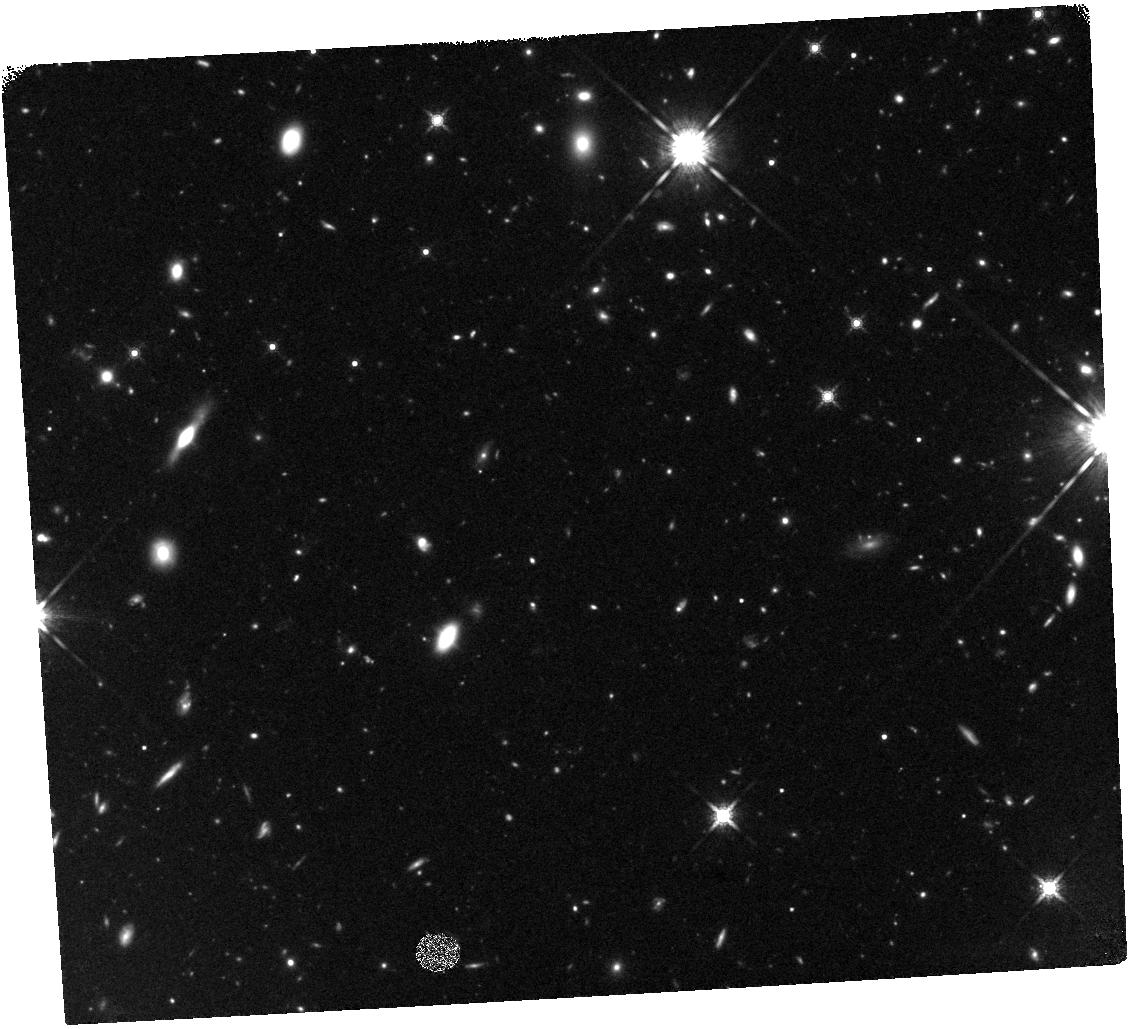
Target: HERMES-FLS03. Instrument: WFC3/IR. Filter: F160W. Exposure: 47 min. Observation ID: hst_13045_01_wfc3_ir_f160w_ibyi01

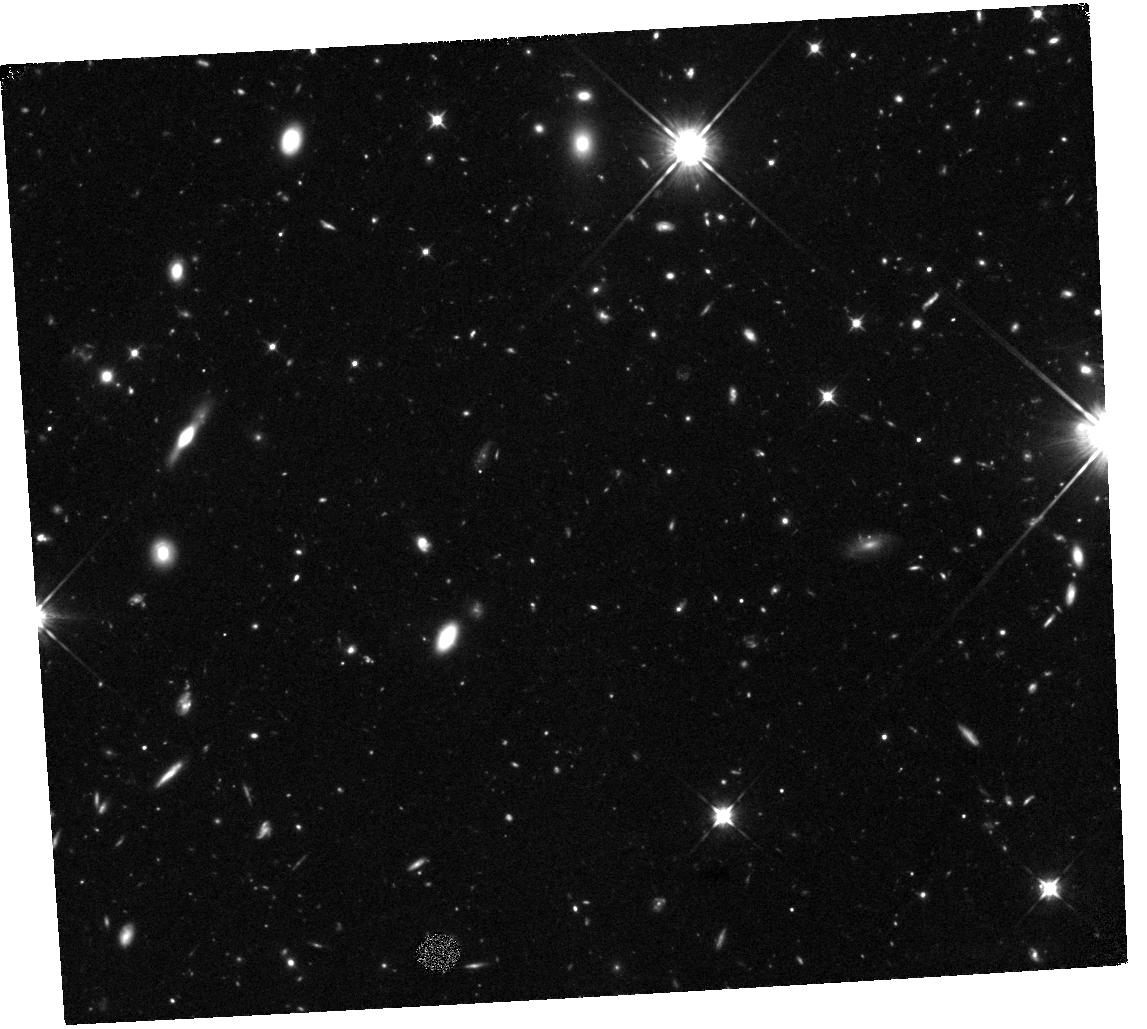
Target: HERMES-FLS03. Instrument: WFC3/IR. Filter: F105W. Exposure: 1.4 h. Observation ID: hst_13045_01_wfc3_ir_f105w_ibyi01

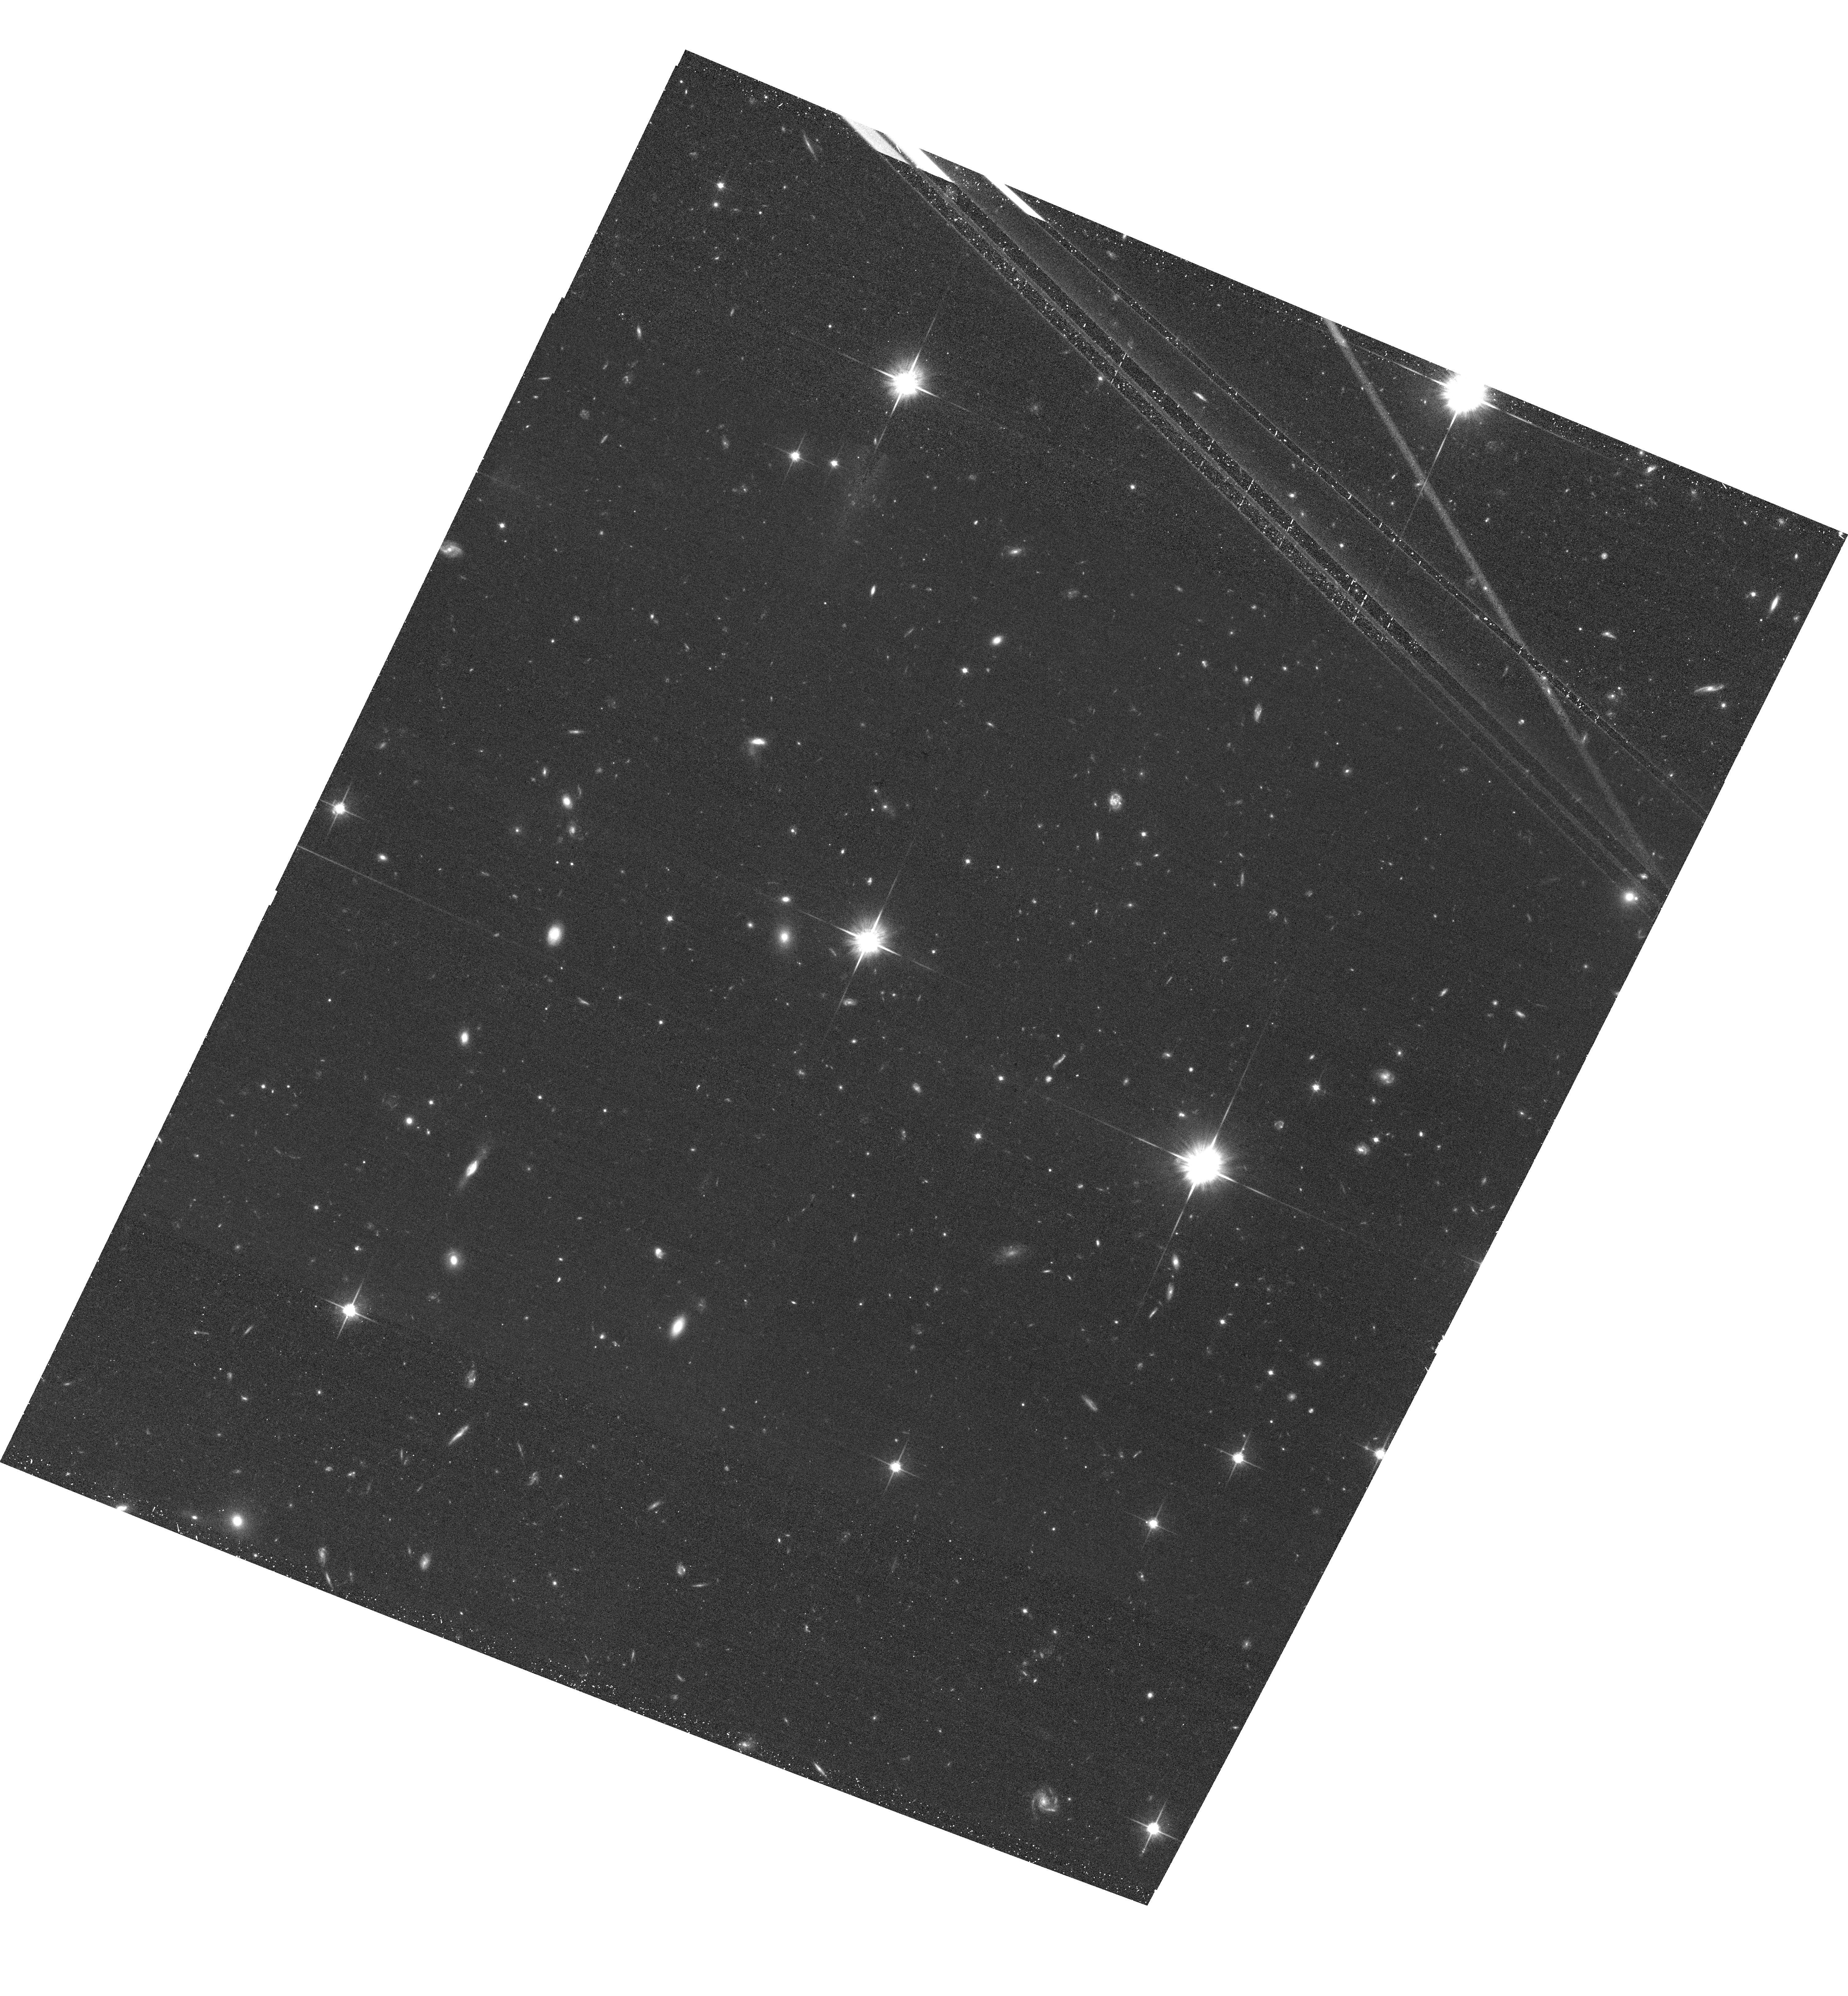
Target: HERMES-FLS03. Instrument: ACS/WFC. Filter: F814W. Exposure: 37 min. Observation ID: hst_13045_02_acs_wfc_f814w_jbyi02

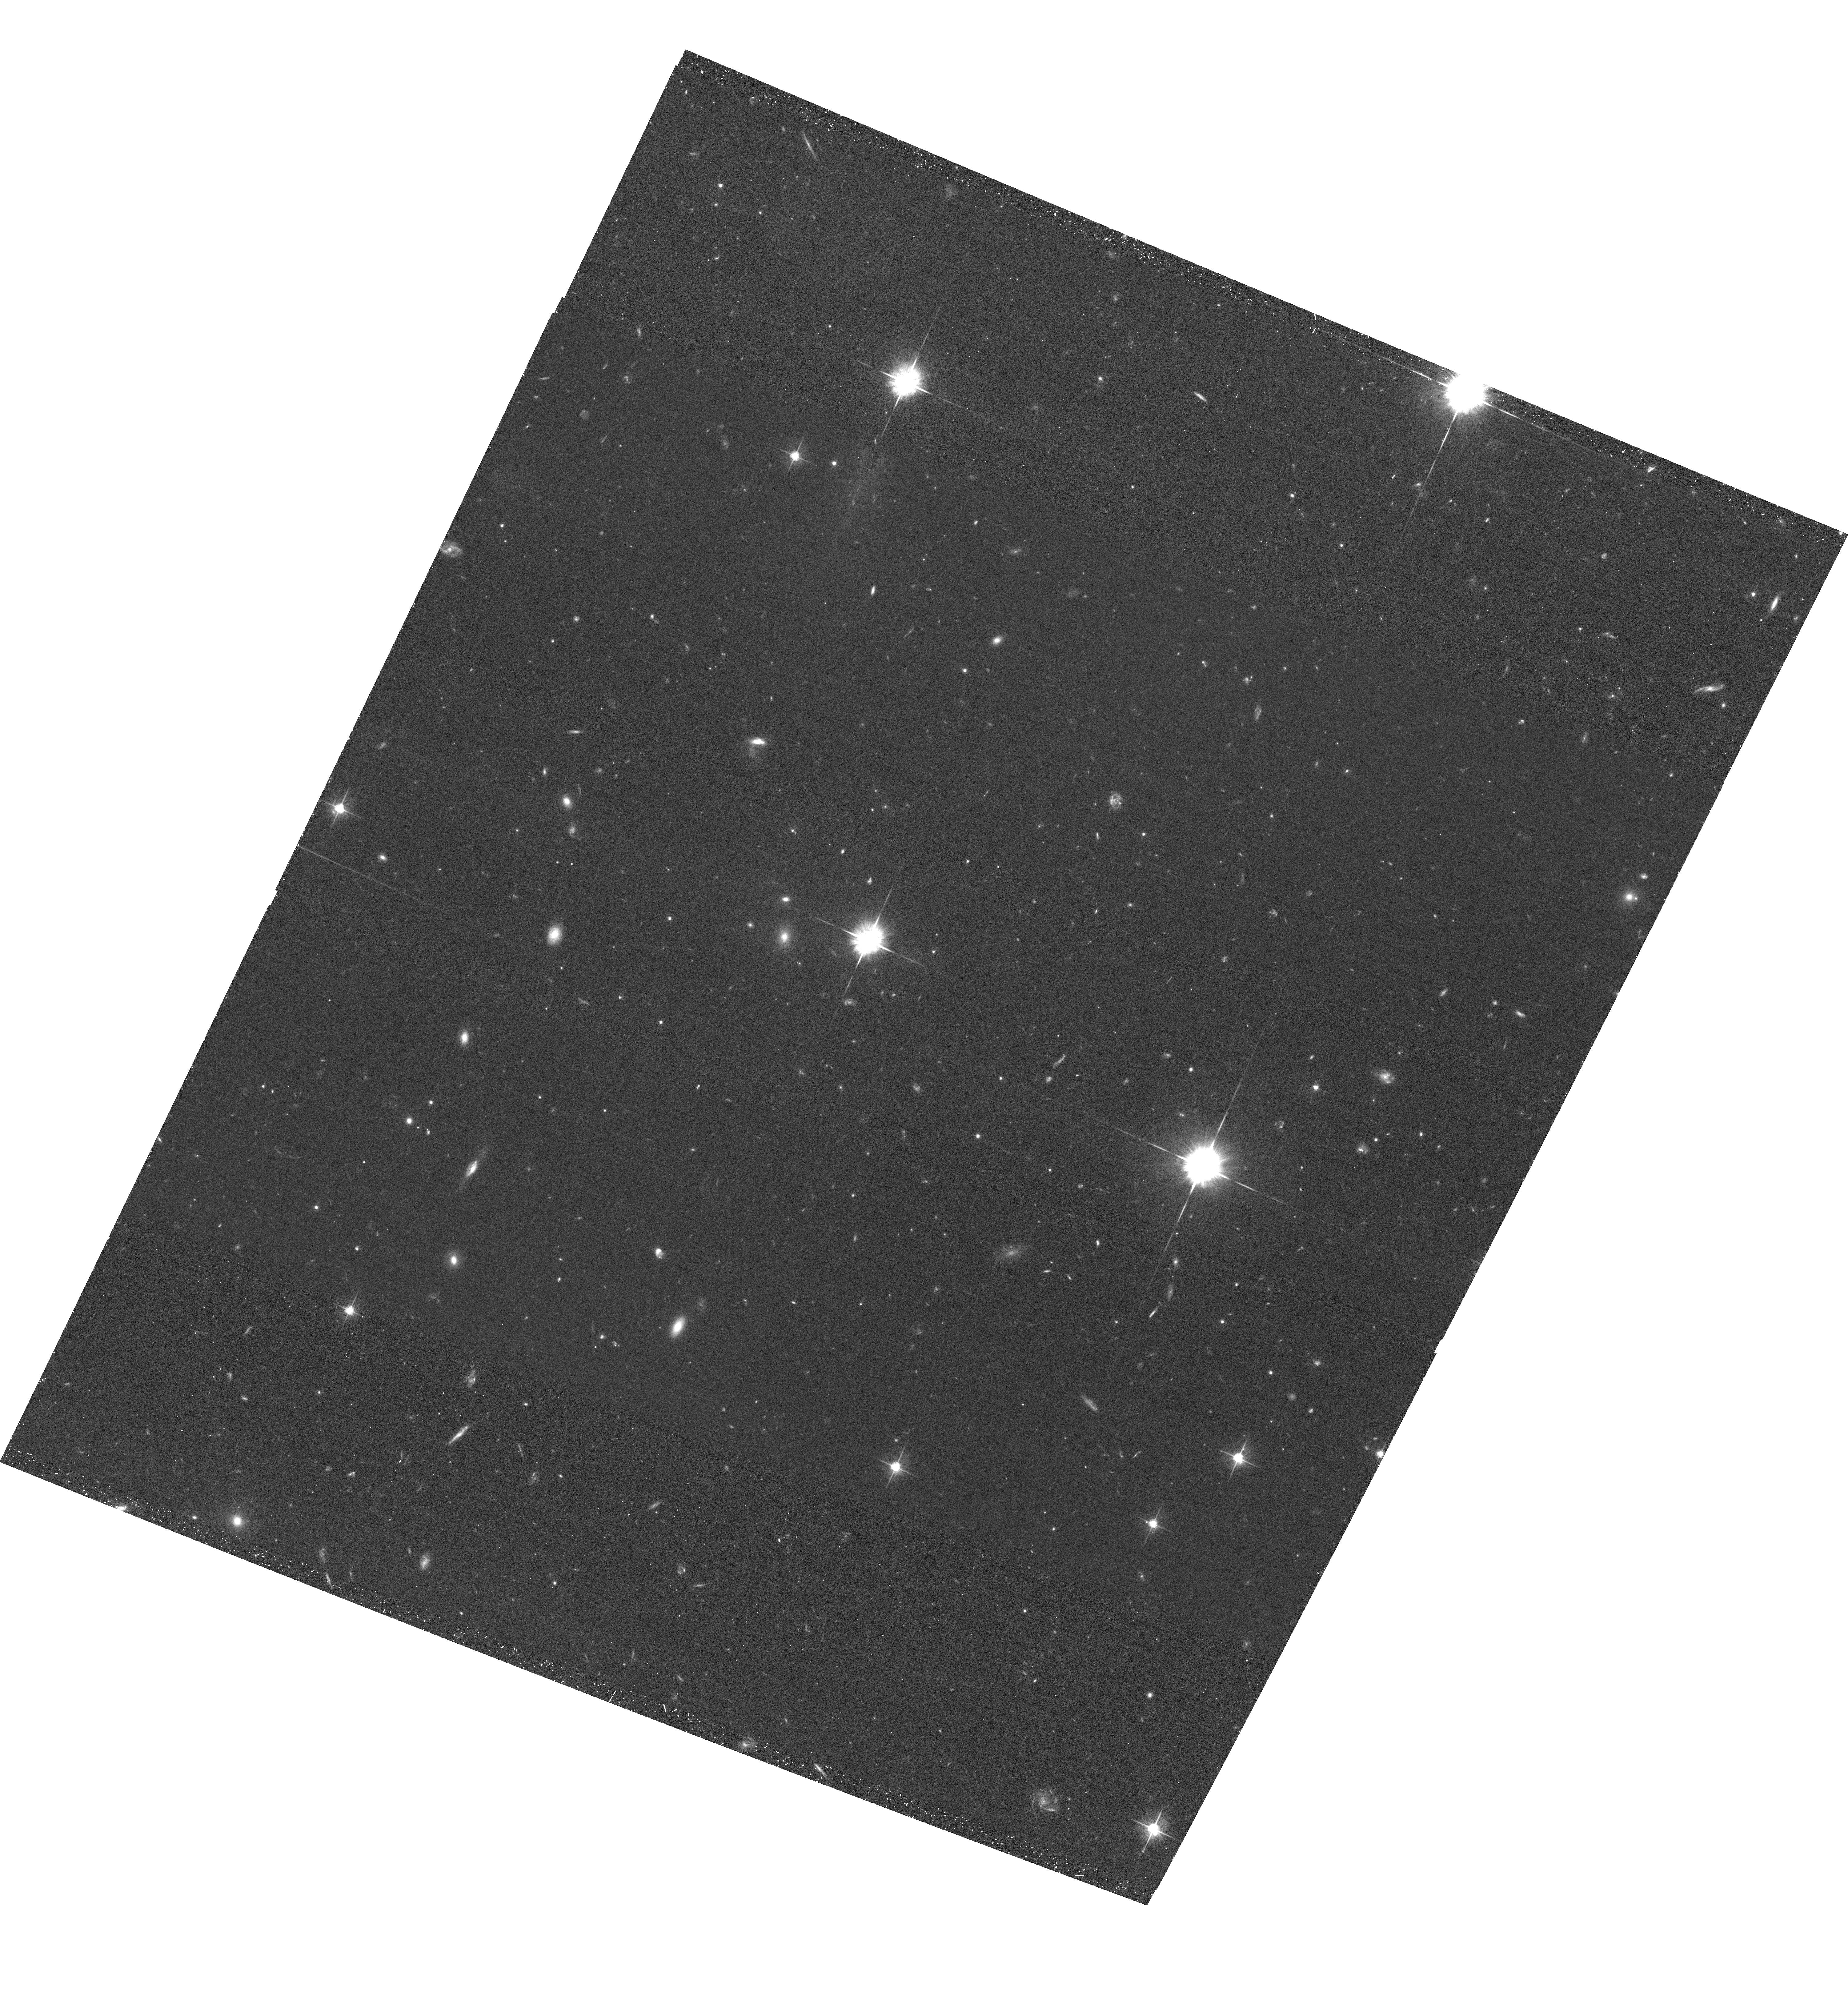
Target: HERMES-FLS03. Instrument: ACS/WFC. Filter: F625W. Exposure: 41 min. Observation ID: hst_13045_02_acs_wfc_f625w_jbyi02

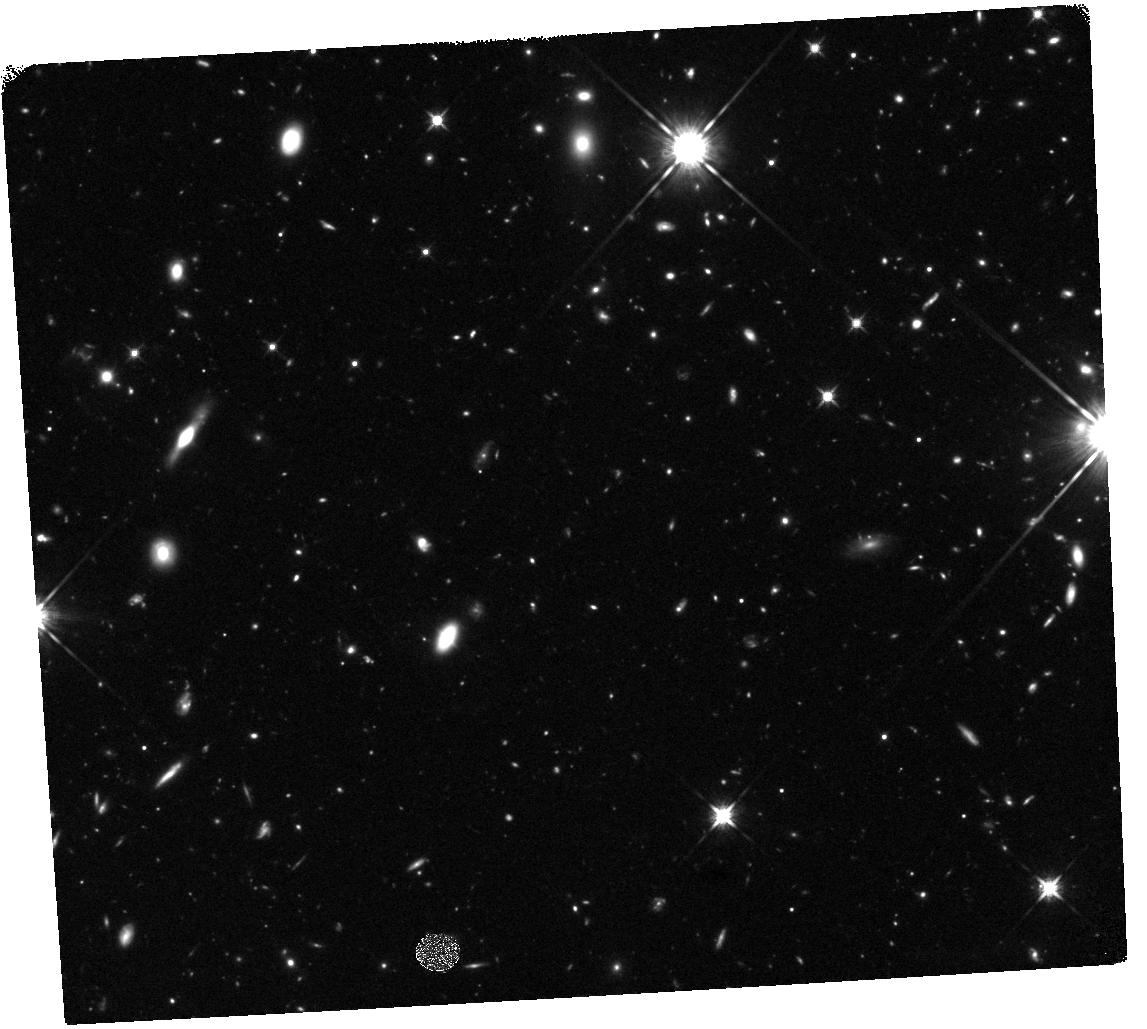
Target: HERMES-FLS03. Instrument: WFC3/IR. Filter: F125W. Exposure: 1.2 h. Observation ID: hst_13045_01_wfc3_ir_f125w_ibyi01

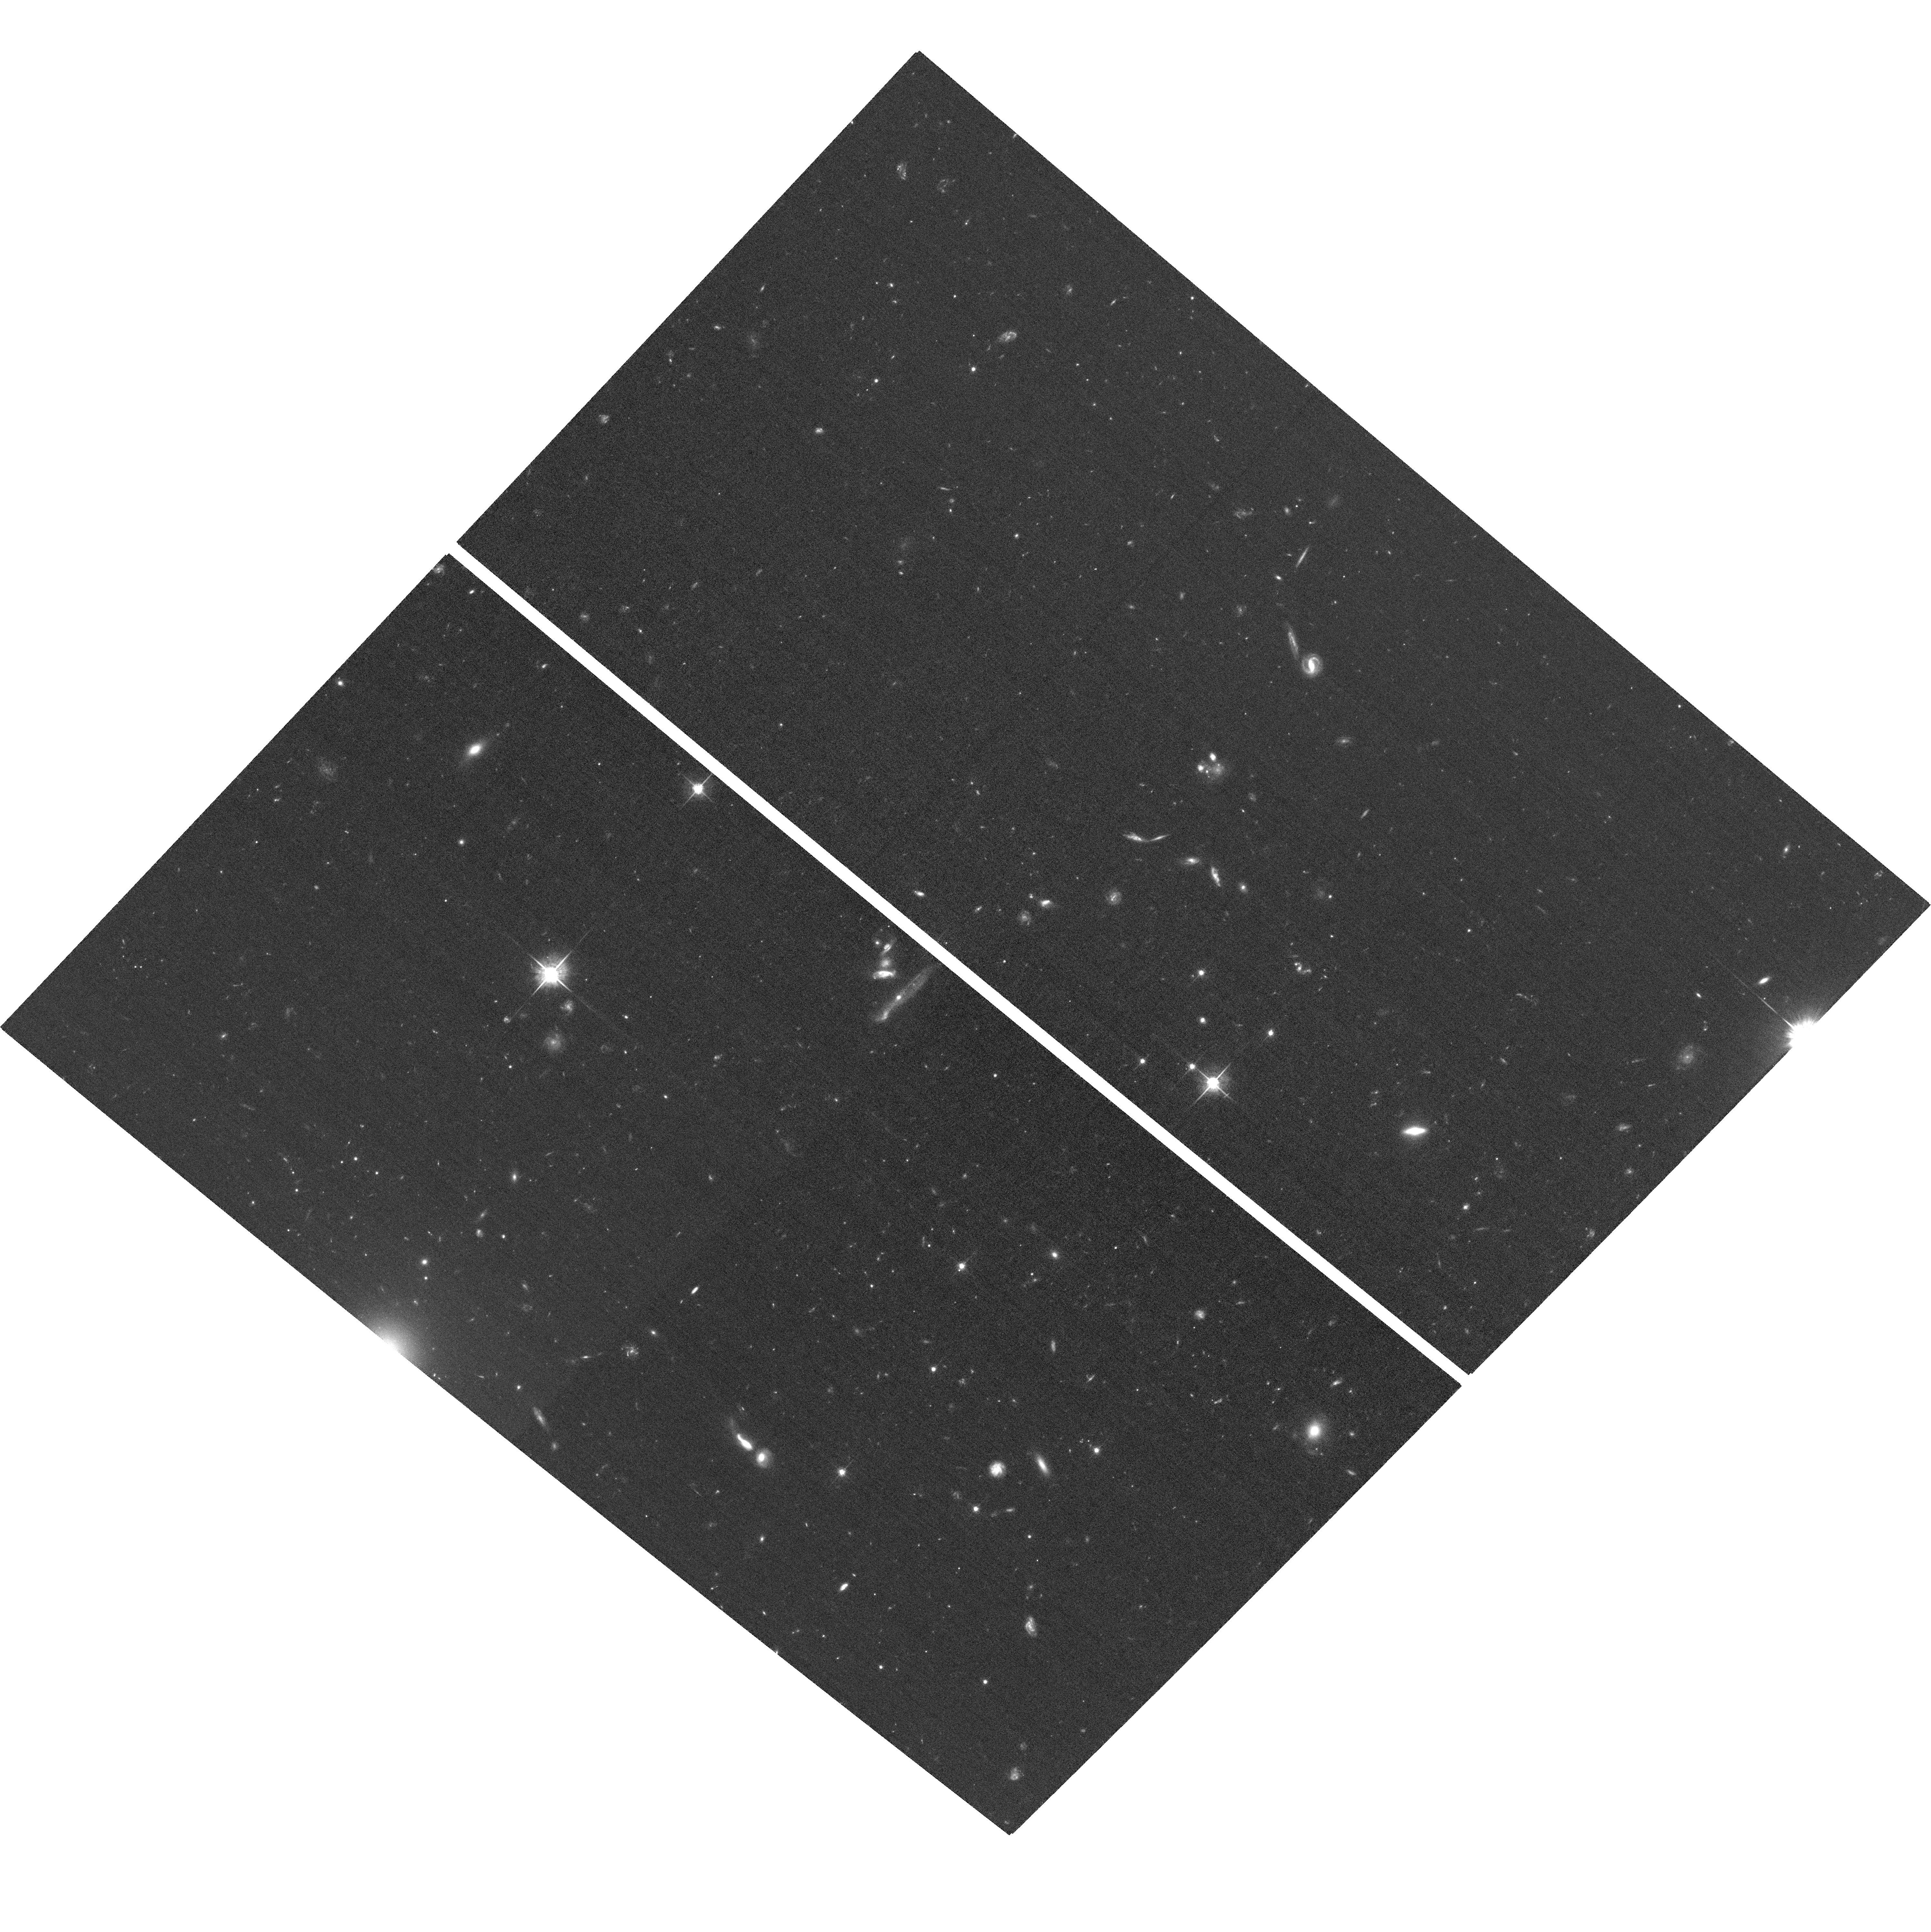
Target: HERMES-FLS03. Instrument: ACS/WFC. Filter: F625W. Exposure: 53 min. Observation ID: hst_13045_01_acs_wfc_f625w_jbyi01

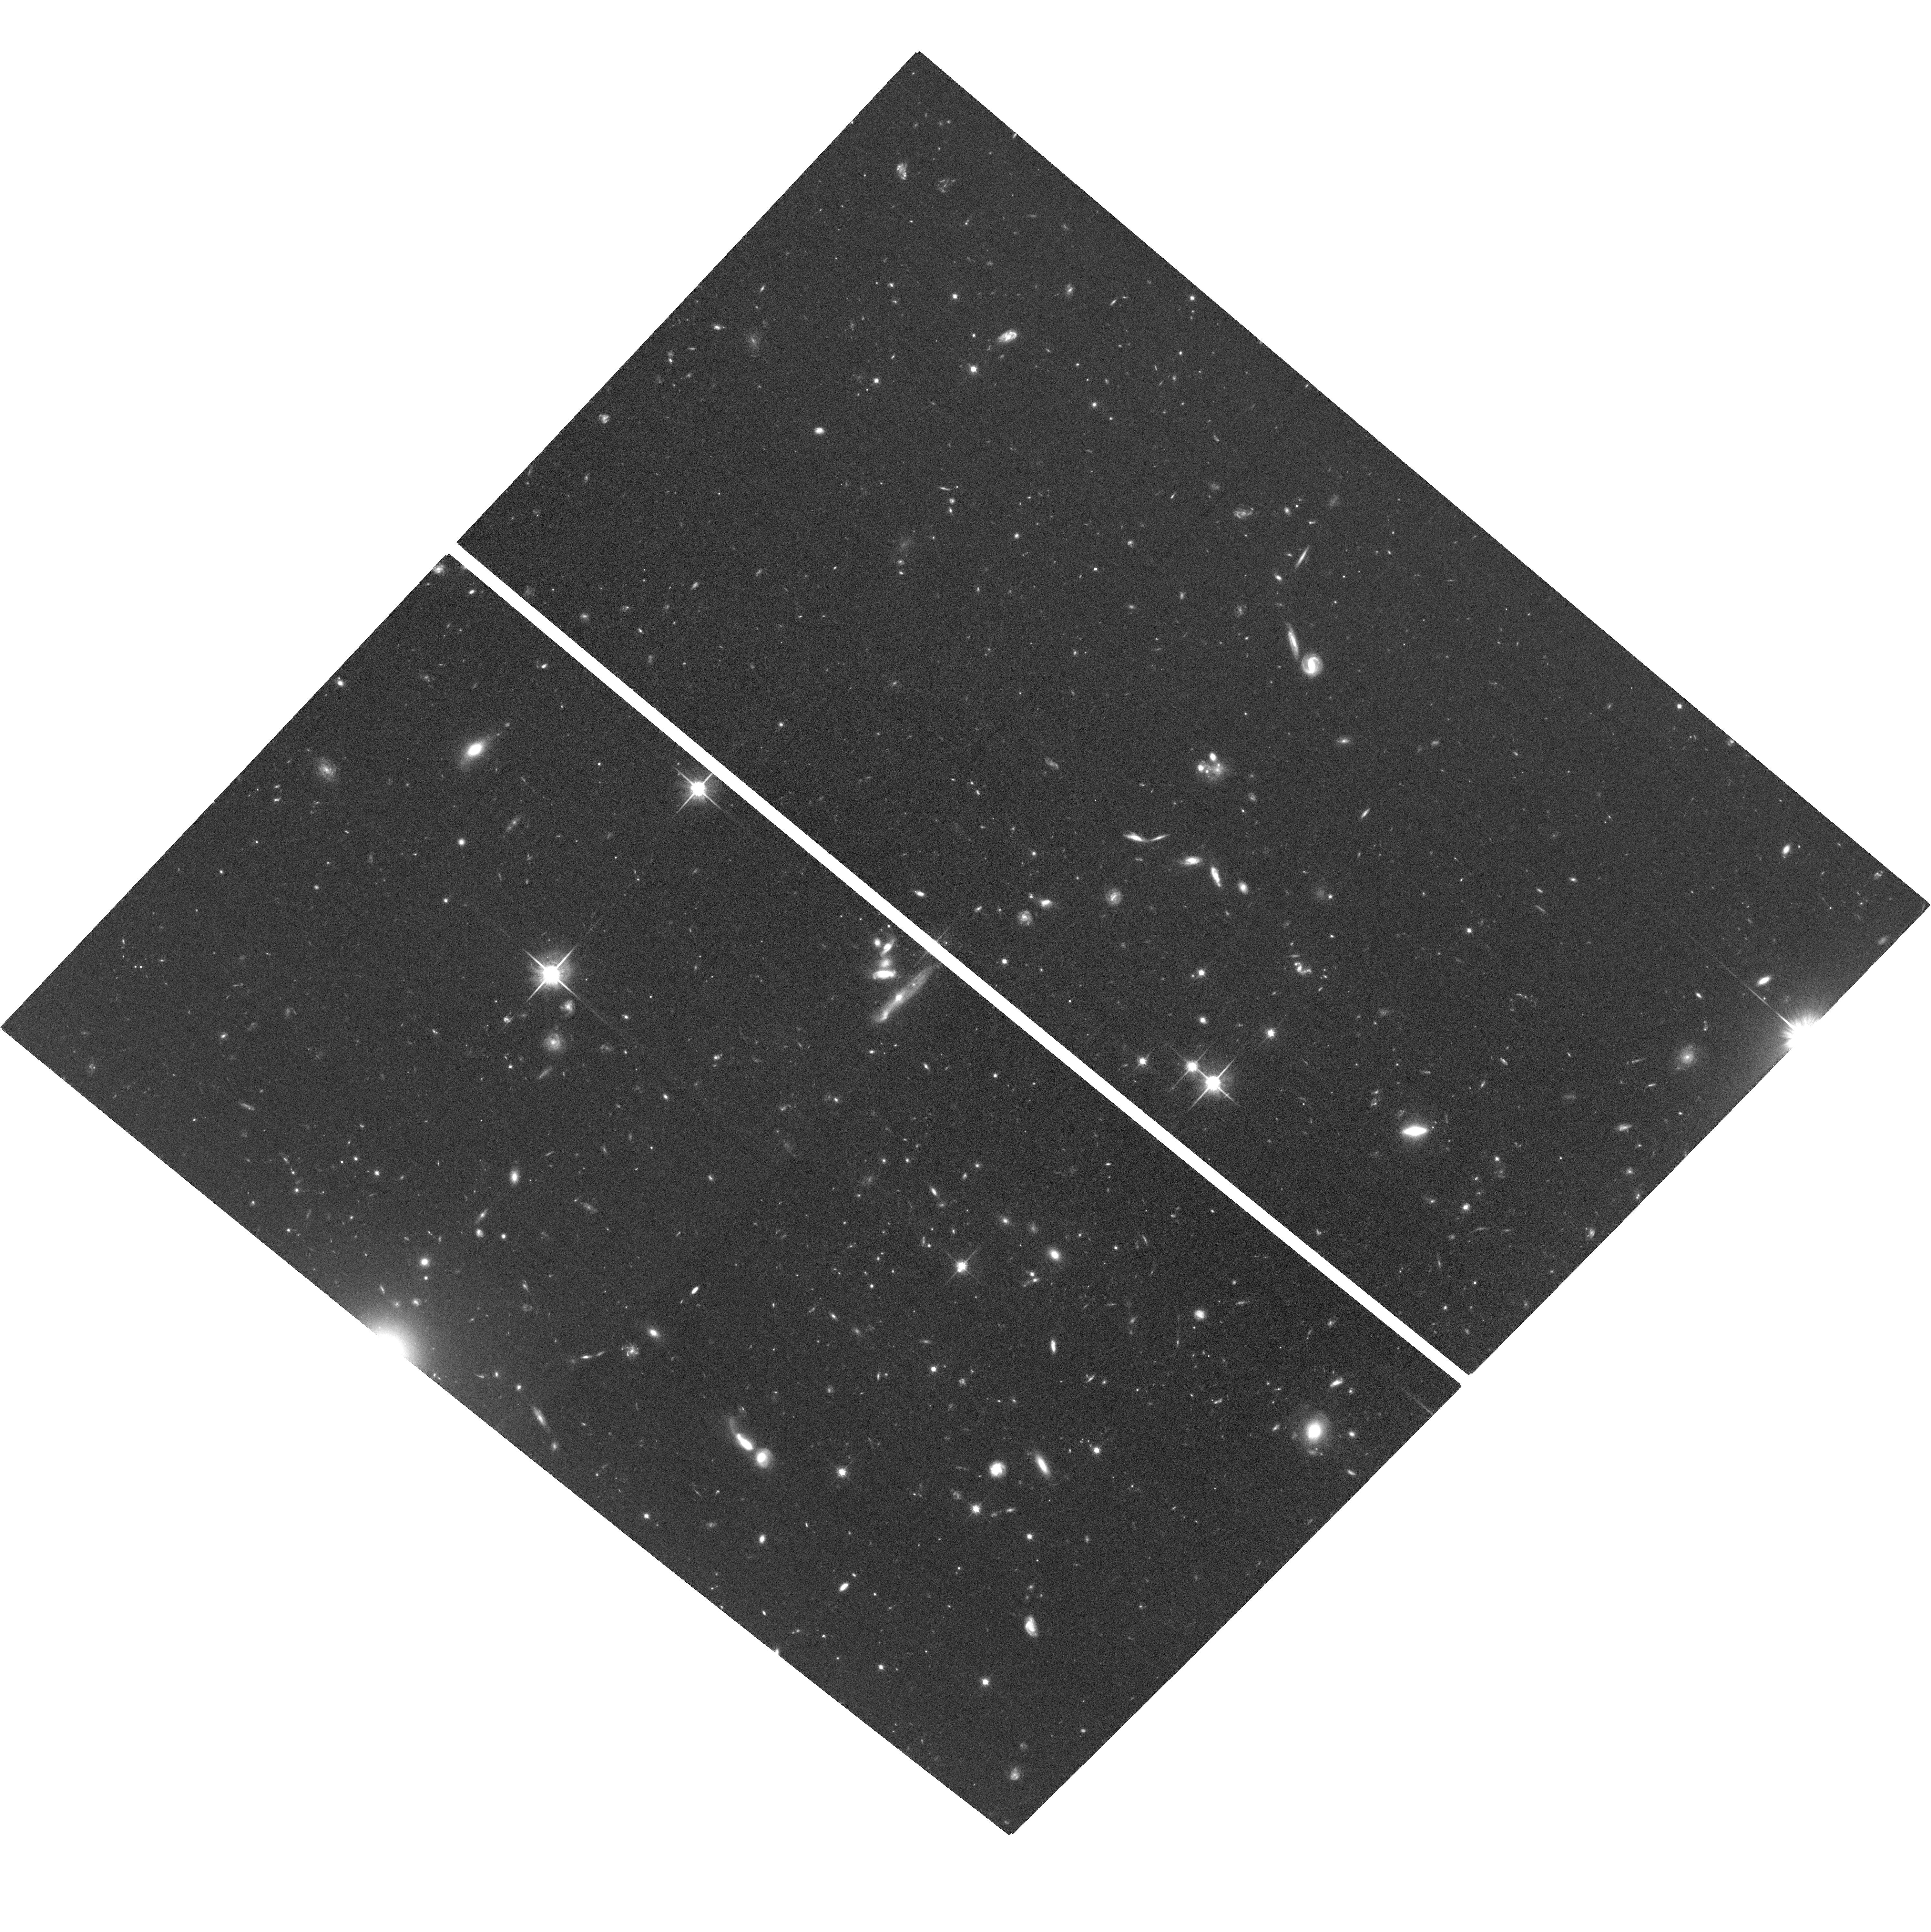
Target: HERMES-FLS03. Instrument: ACS/WFC. Filter: F814W. Exposure: 1.7 h. Observation ID: hst_13045_01_acs_wfc_f814w_jbyi01

The Nature and Environment of a Luminous Starburst Galaxy During the Era of Reionization (PI: Cooray, Asantha R)

We propose HST/WFC3 and ACS observations in 5 bands to characterize the nature and the environment of the most distant sub-mm galaxy (SMG) known today, FLS3, at a redshift of 6.337. The galaxy was discovered in Herschel-HerMES with redshift measured from mm-wave spectroscopy. It is IR luminous (3x10^13 L_sun), gas rich (10^11 M_sun), dusty and star-bursting. Deep optical and K-band ground-based imaging showed a near-by galaxy at 0.5 arcsecond from FLS3 with a measured redshift of 2.1. HST resolution imaging are needed to properly separate the two galaxies and constrain a lensing magnification of FLS3, if any. Previously known z < 4 SMGs are in dense proto-cluster environments. The discovery of FLS3 suggests that it may also be in a proto-cluster. The HST imaging is also aimed at identifying Lyman dropout samples at z~6.4 associated with FLS3. With proposed data we will complete the SED and determine the stellar mass of FLS at better than 30%, a key quantity needed to understand the nature of FLS3 when combined with its star-formation rate. We will also measure the UV slope-SFR relation for a galaxy at z > 6 and compare to measurements at z~0 to 3. With dropouts we will establish the presence of a proto-cluster and establish the dark matter halo mass scale of FLS3, a key ingredient needed to connect its evolution with massive elliptical and other galaxies seen today.